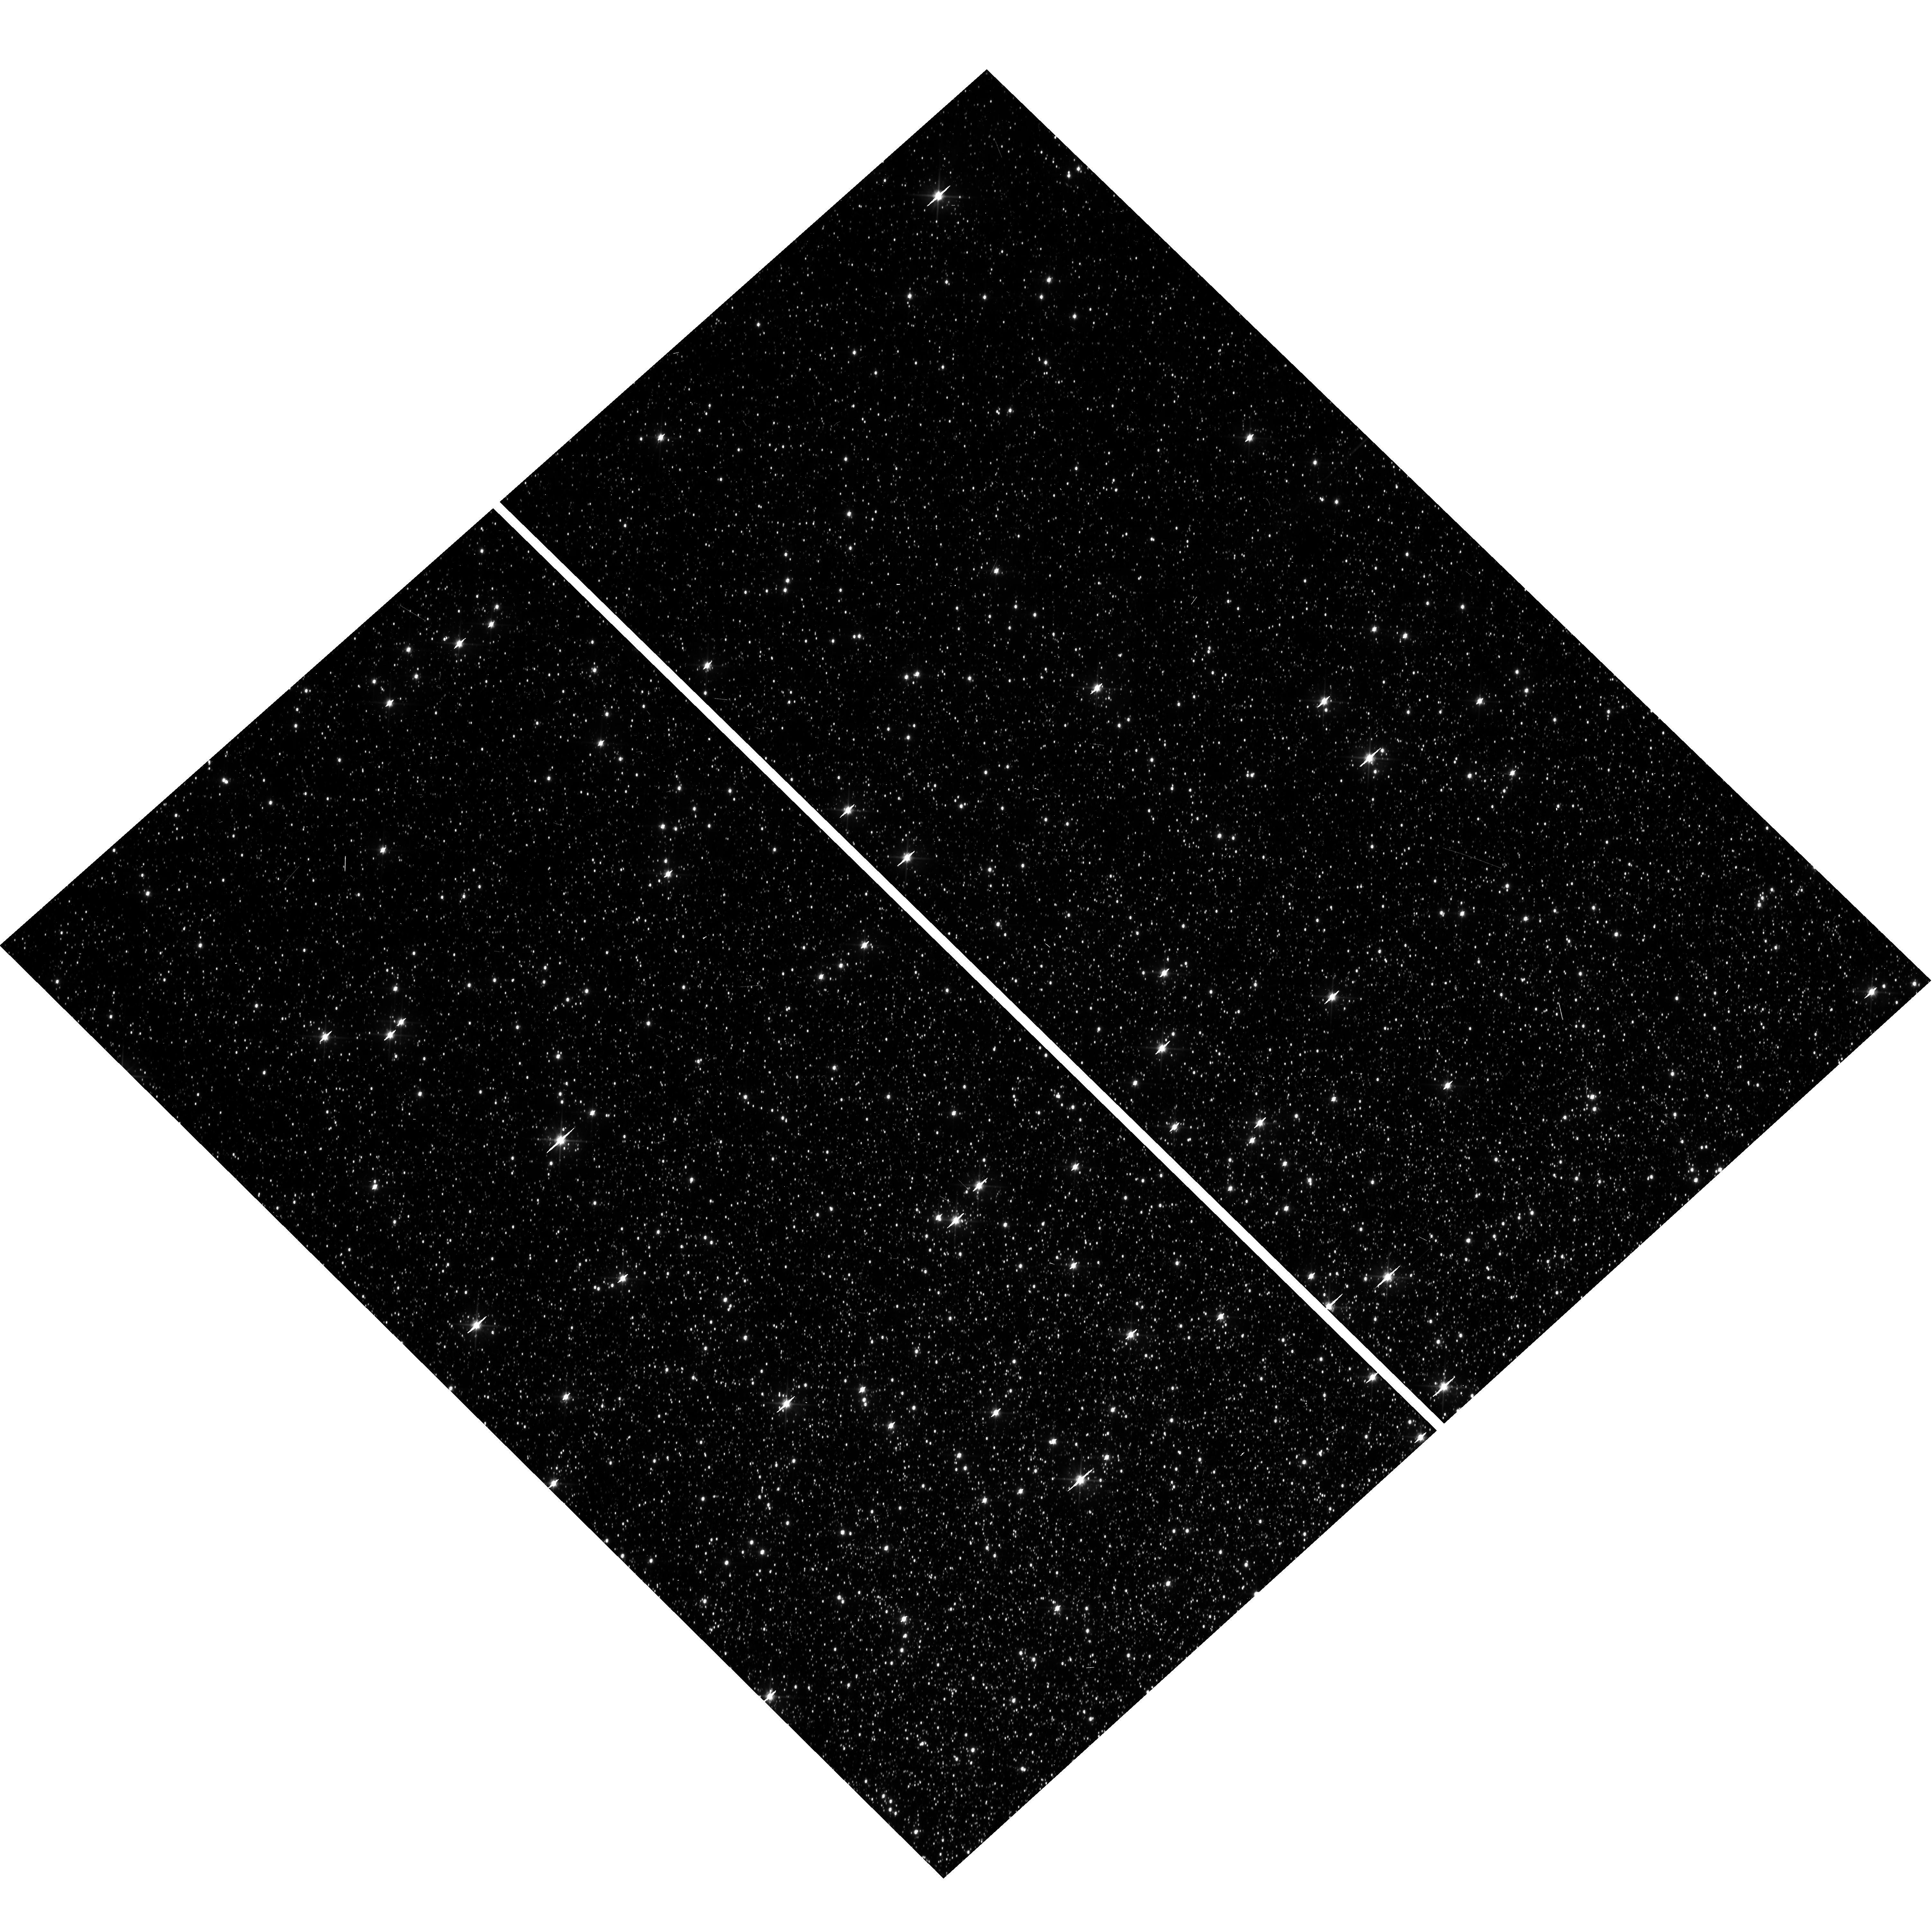
Target: OMEGACEN
Instrument: WFC3/UVIS
Filter: F606W
Exposure: 1 min
Observation ID: hst_15593_13_wfc3_uvis_f606w_idv713

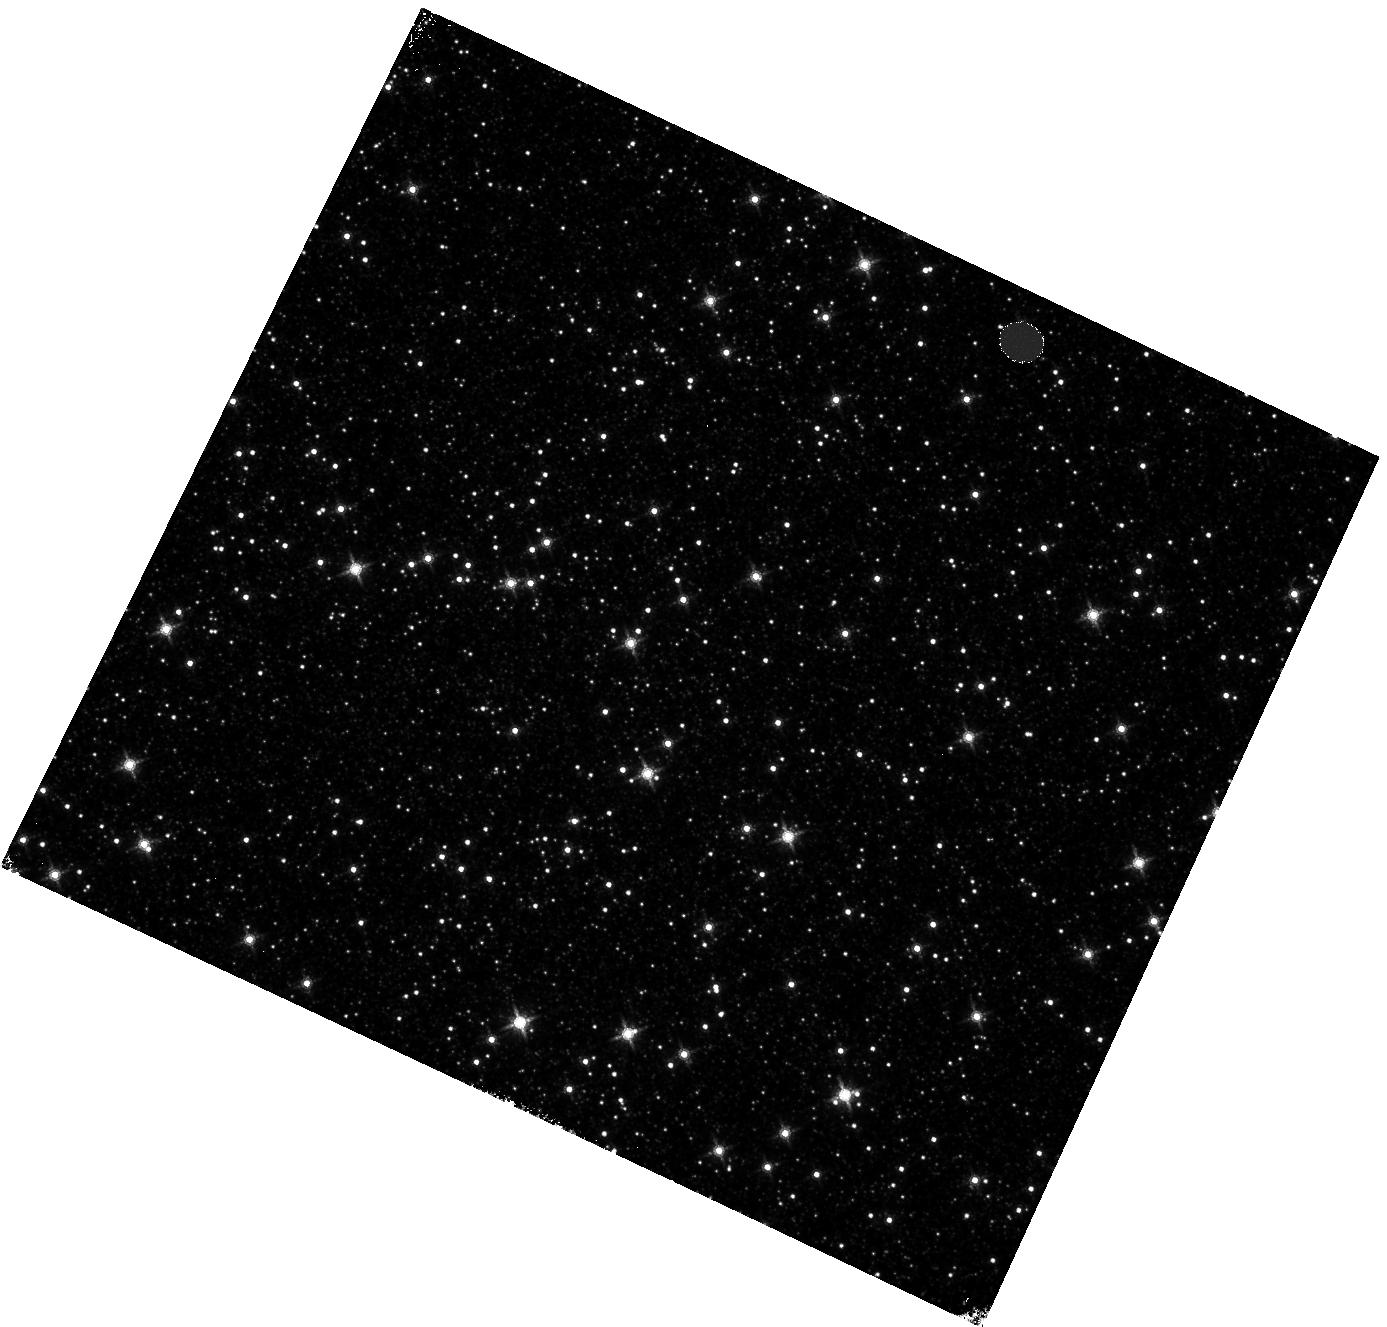
Target: OMEGACEN
Instrument: WFC3/IR
Filter: F160W
Exposure: 4 min
Observation ID: hst_15593_04_wfc3_ir_f160w_idv704

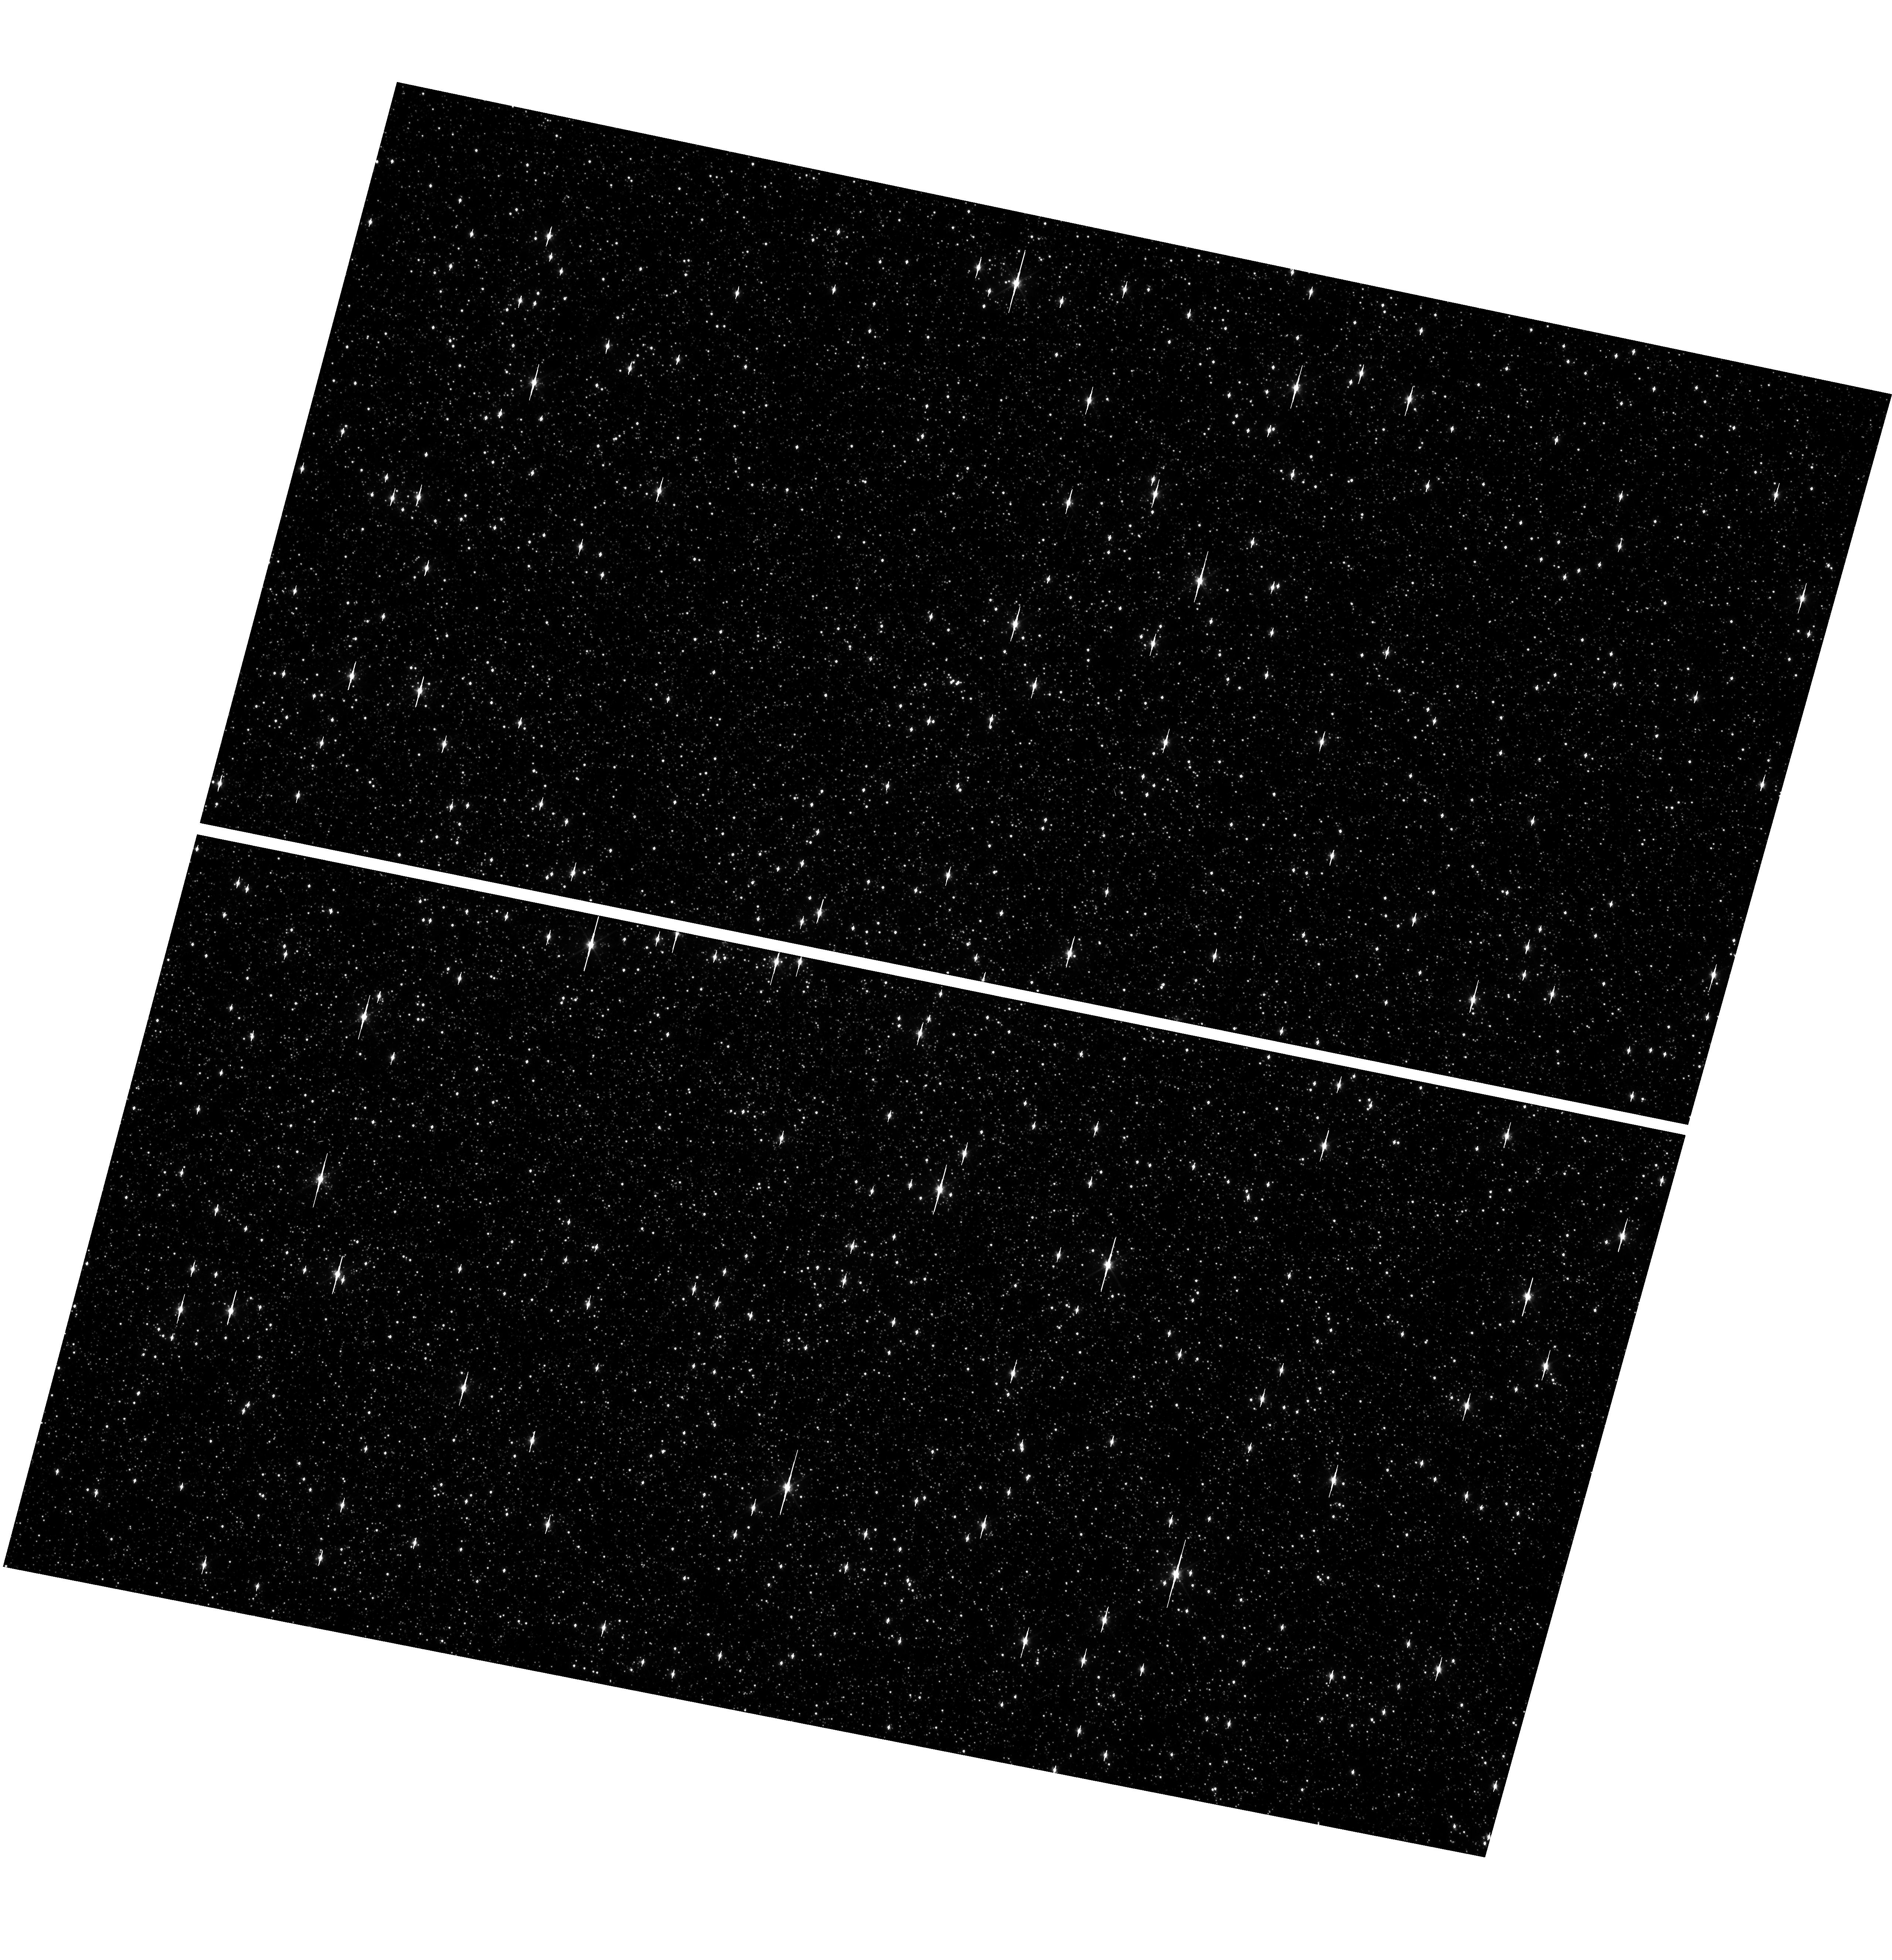
Target: OMEGACEN
Instrument: WFC3/UVIS
Filter: F606W
Exposure: 1 min
Observation ID: hst_15593_07_wfc3_uvis_f606w_idv707

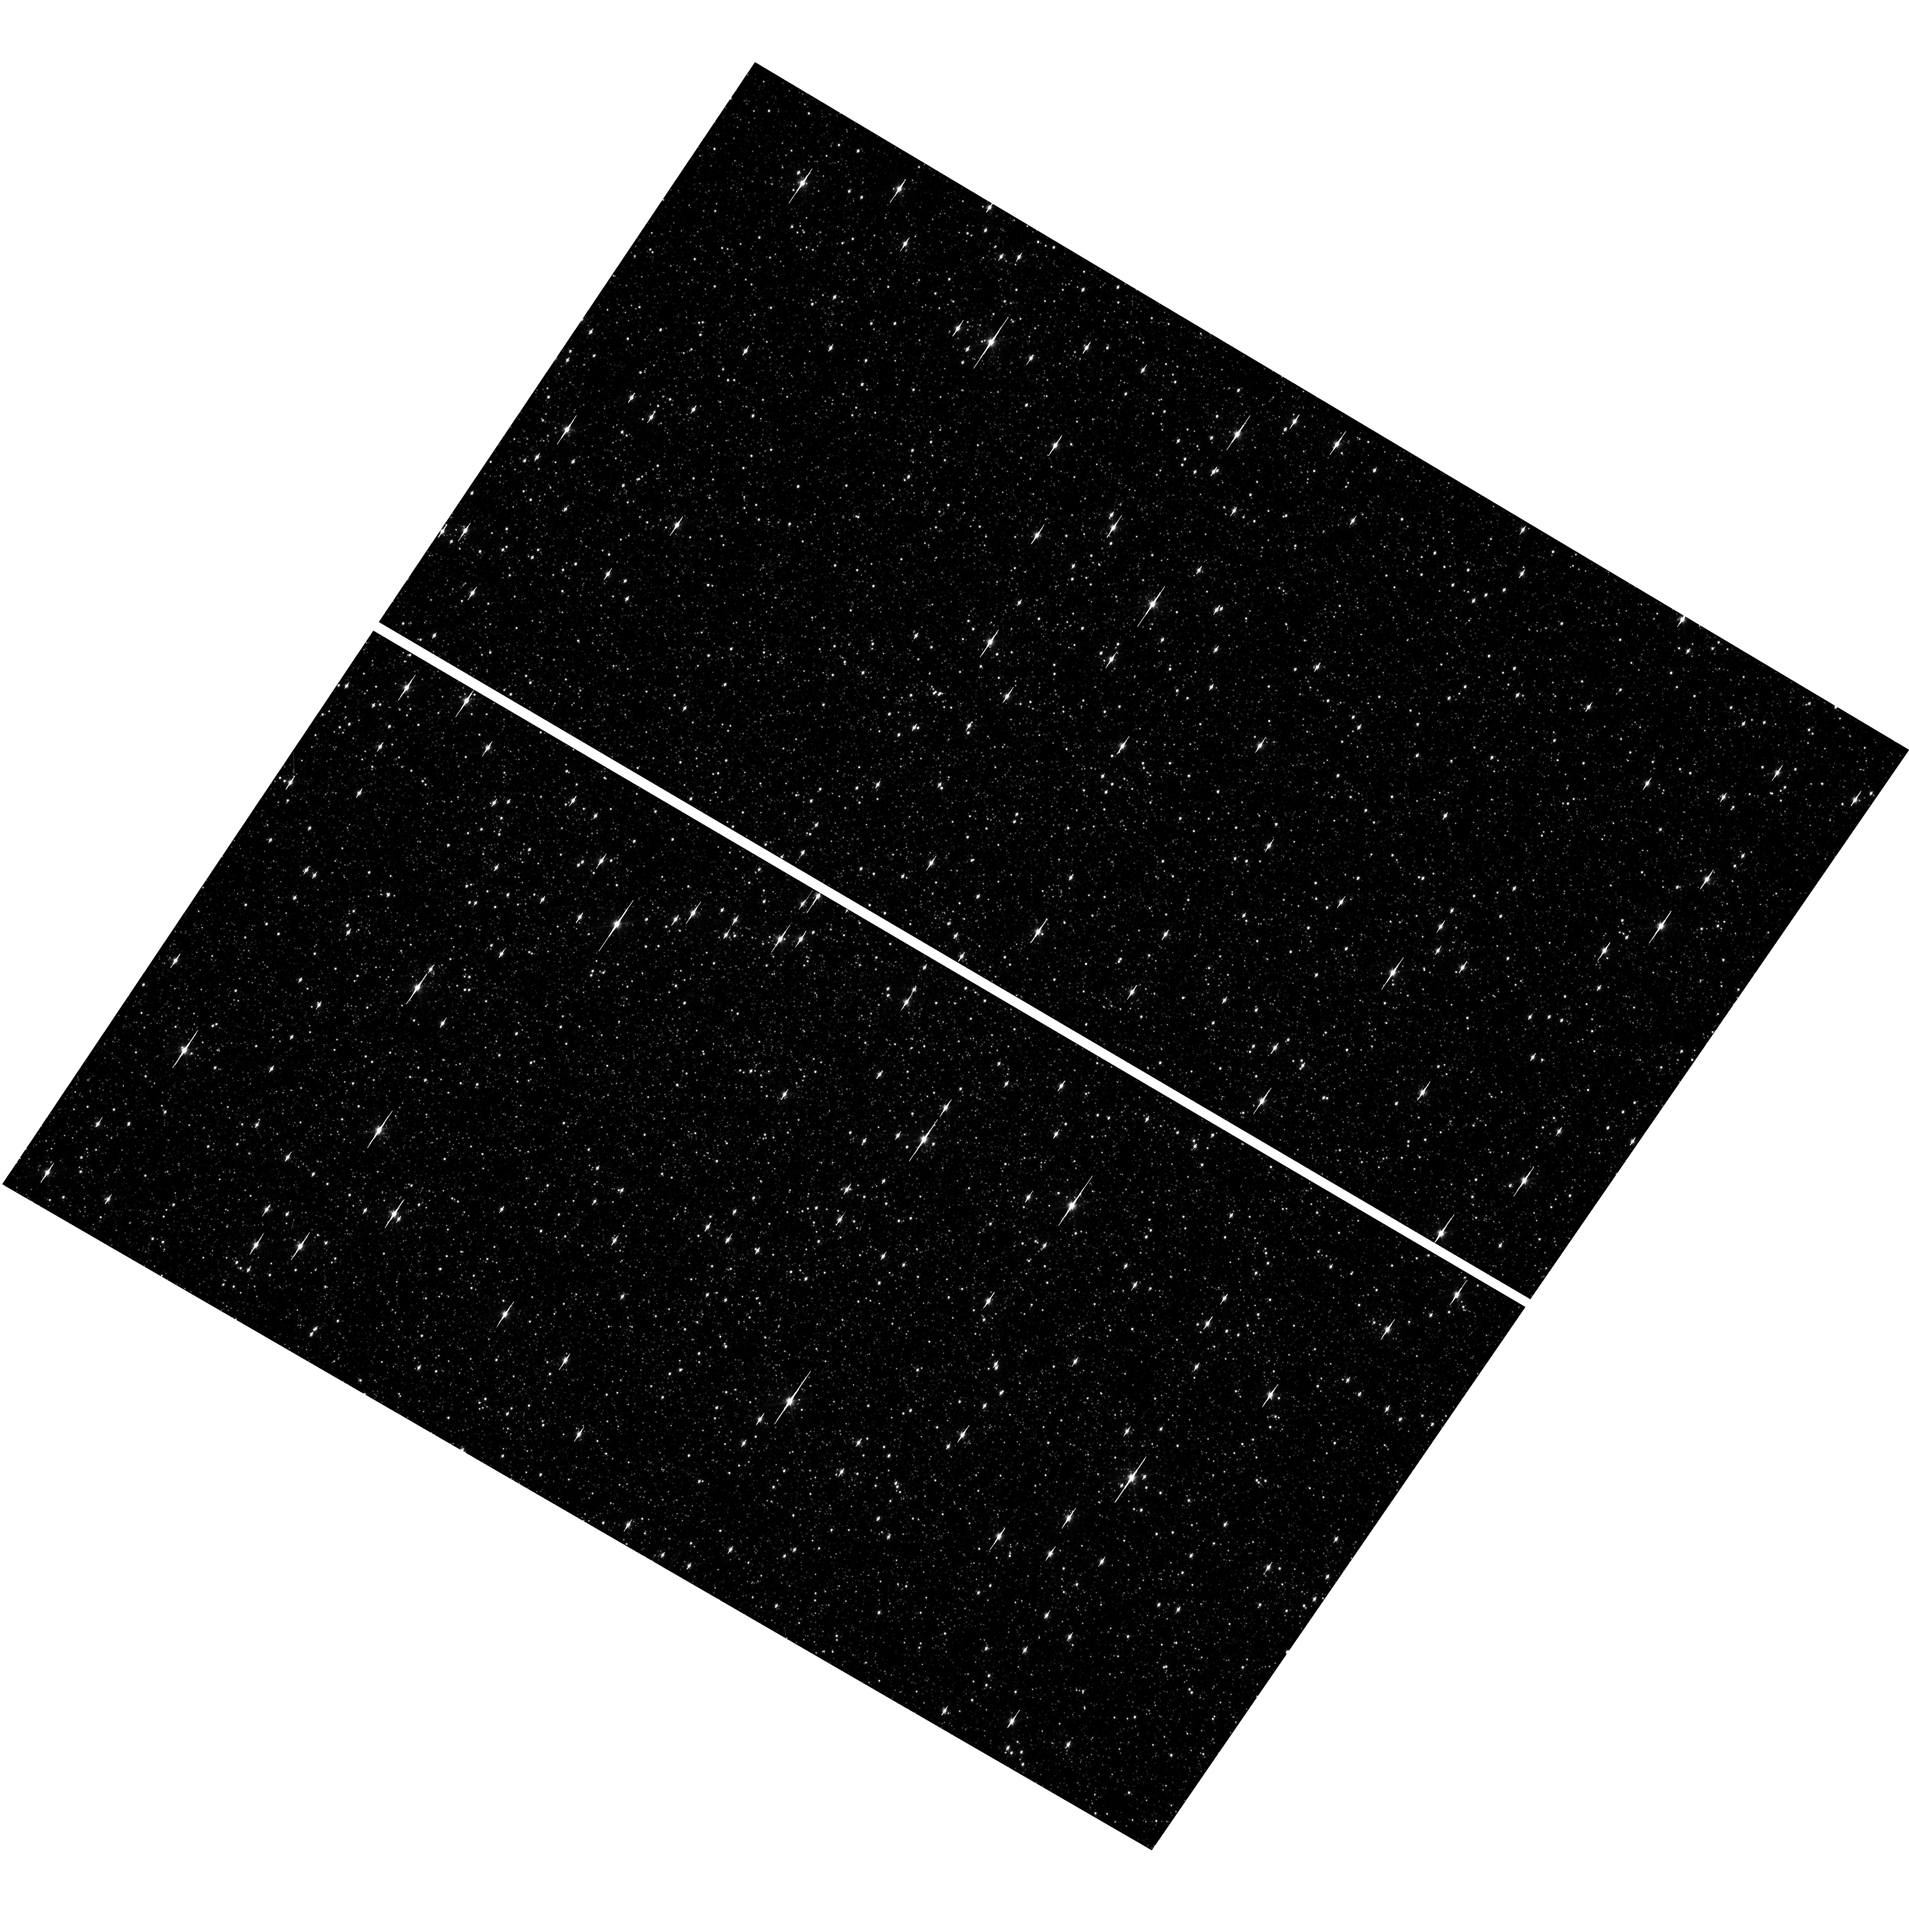
Target: OMEGACEN
Instrument: WFC3/UVIS
Filter: F606W
Exposure: 1 min
Observation ID: hst_15593_01_wfc3_uvis_f606w_idv701

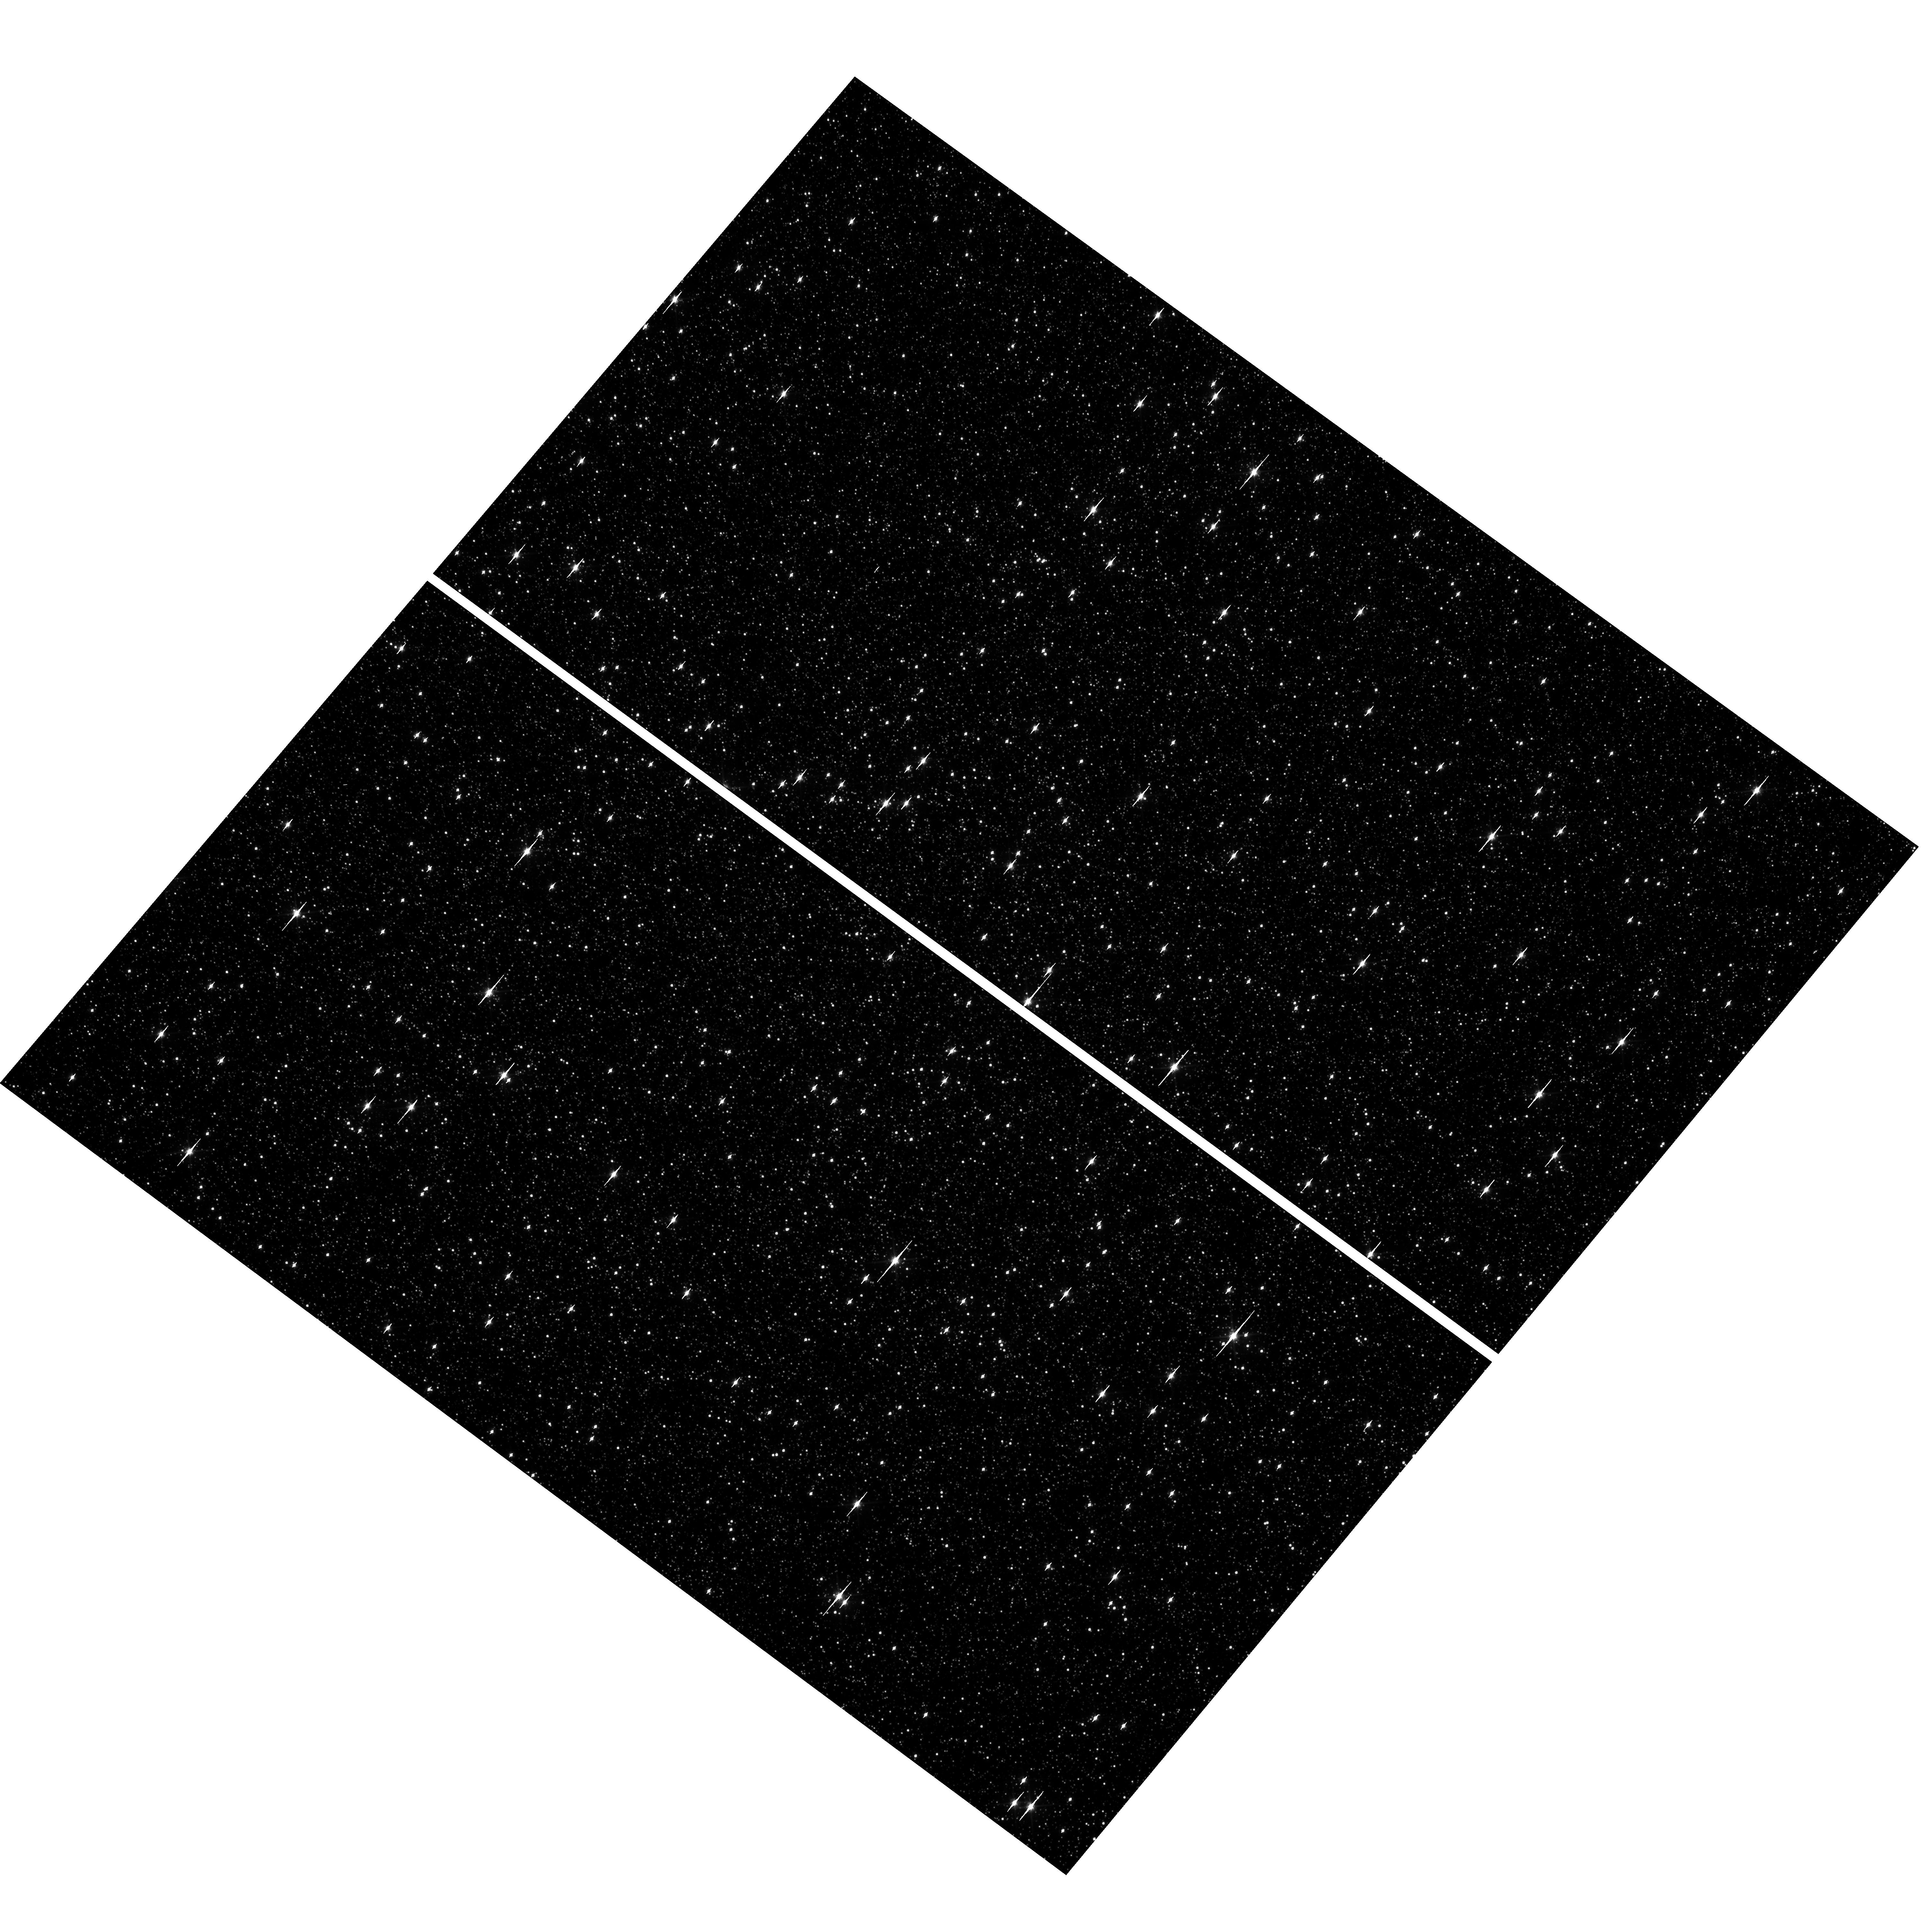
Target: OMEGACEN
Instrument: WFC3/UVIS
Filter: F606W
Exposure: 1 min
Observation ID: hst_15593_15_wfc3_uvis_f606w_idv715

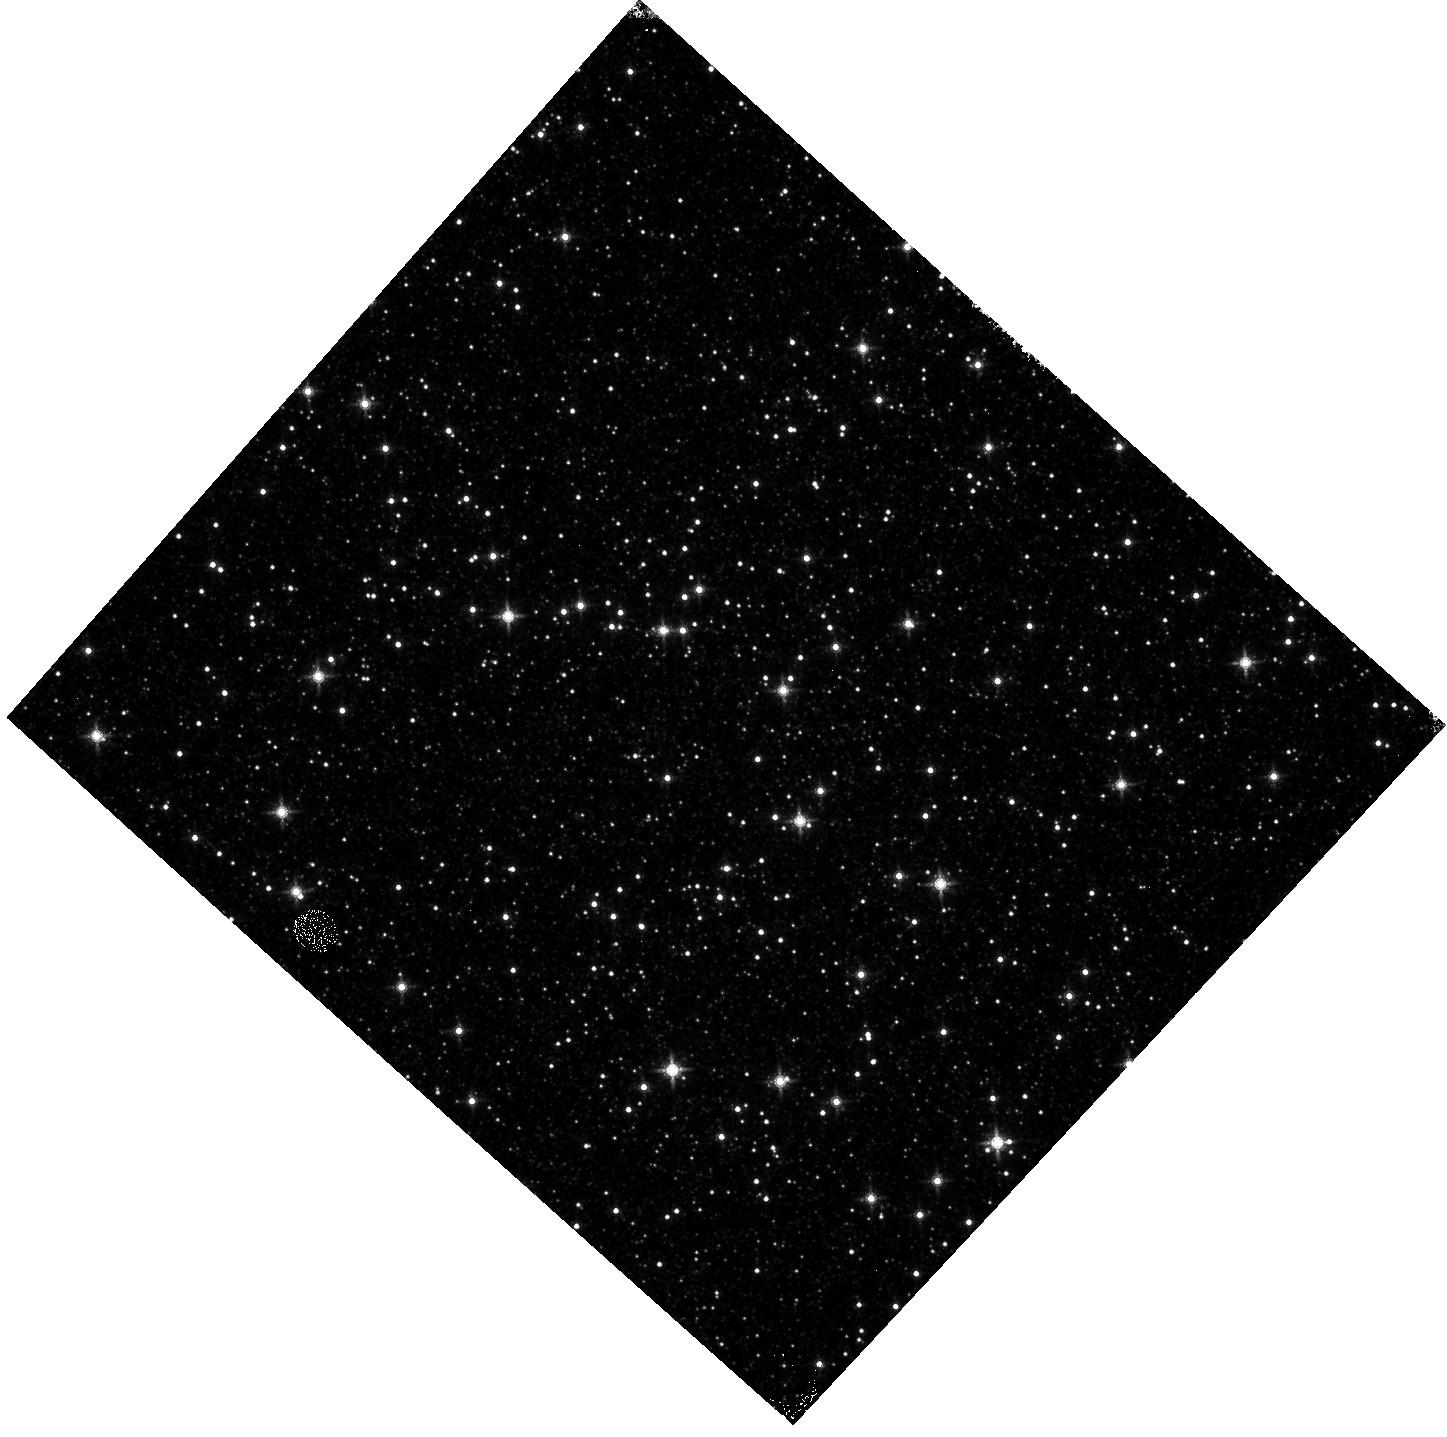
Target: OMEGACEN
Instrument: WFC3/IR
Filter: F160W
Exposure: 4 min
Observation ID: hst_15593_17_wfc3_ir_f160w_idv717

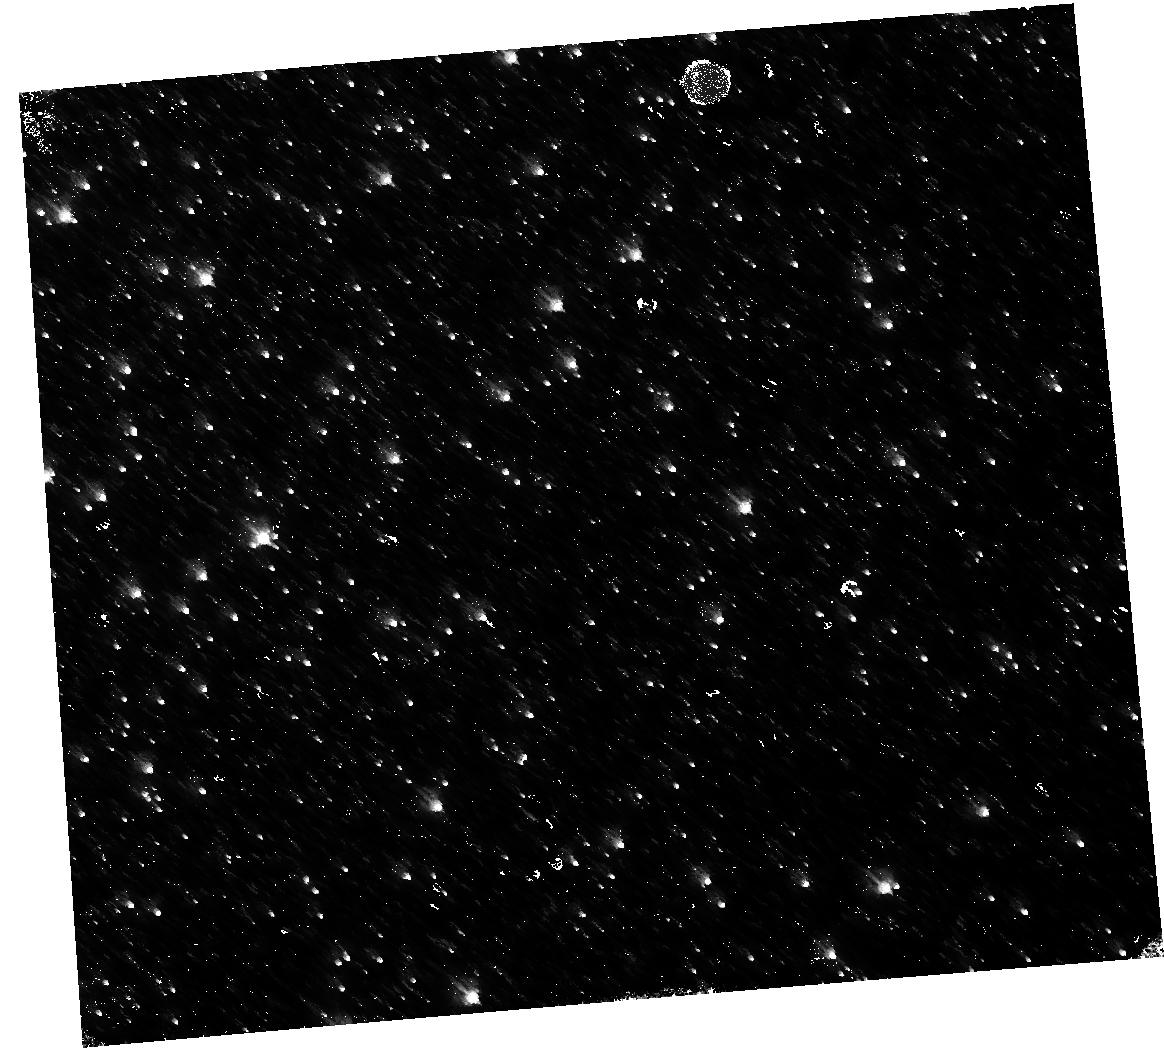
Target: OMEGACEN
Instrument: WFC3/IR
Filter: F160W
Exposure: 4 min
Observation ID: hst_15593_11_wfc3_ir_f160w_idv711

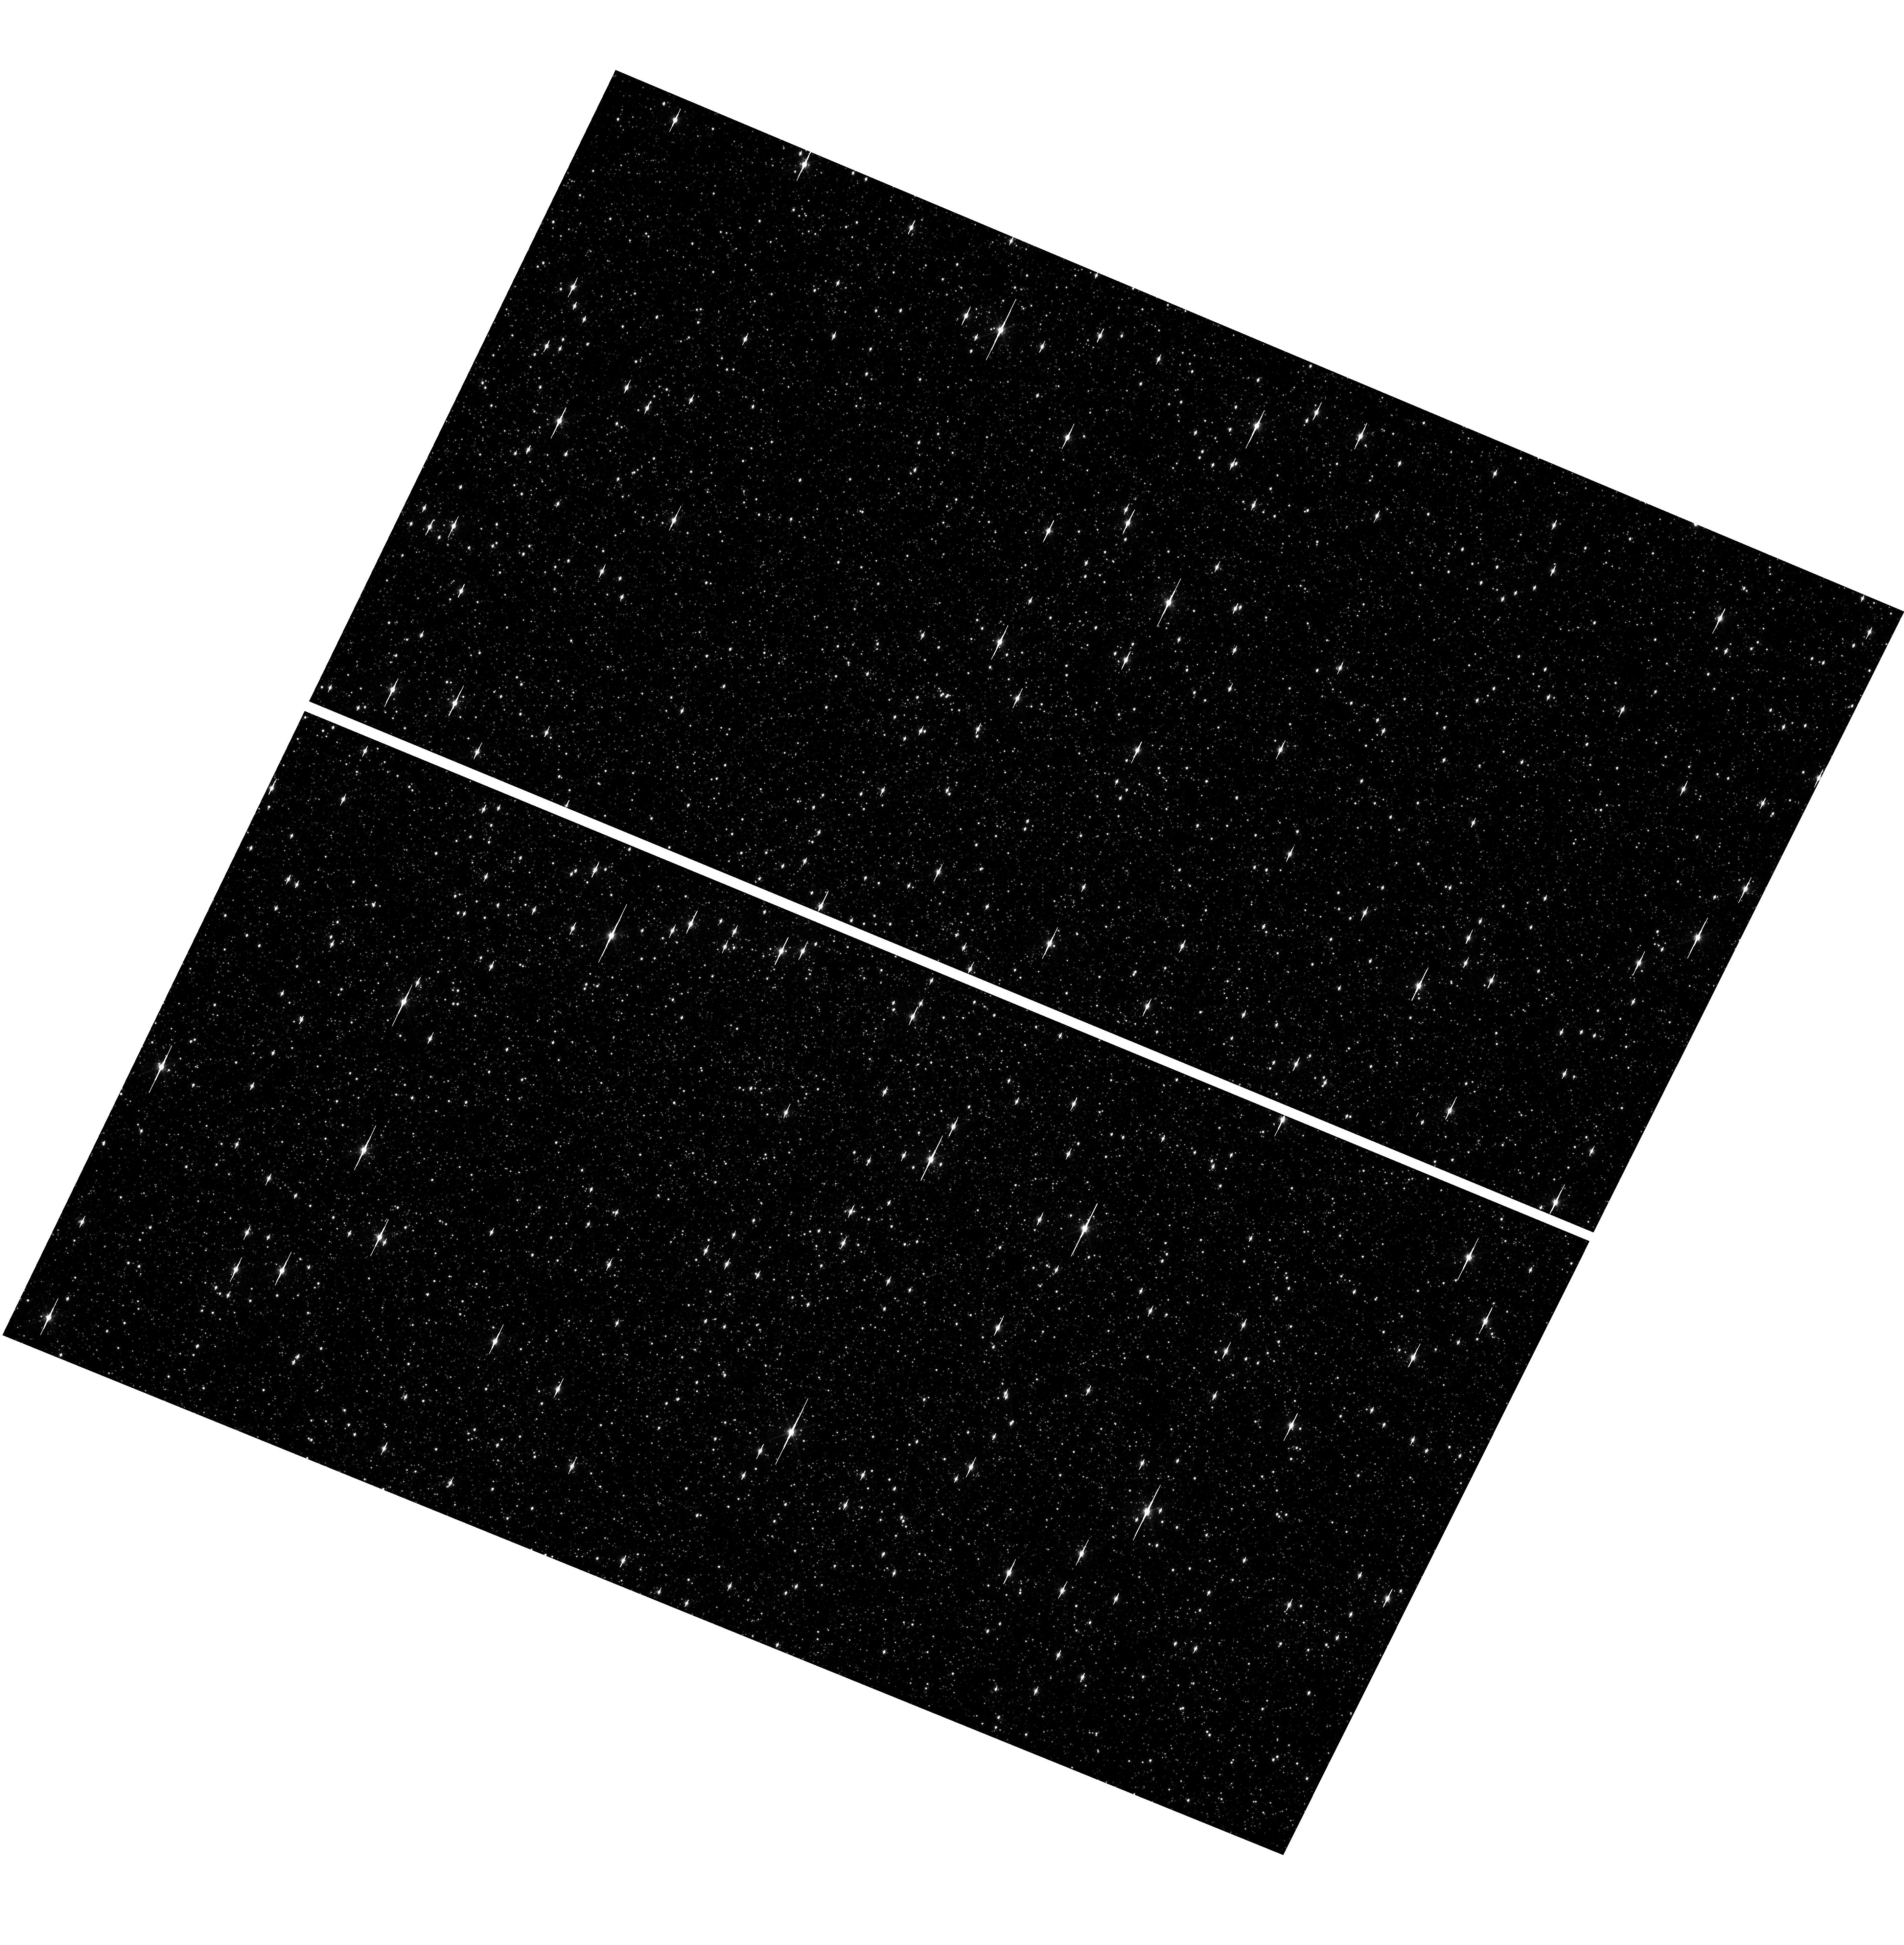
Target: OMEGACEN
Instrument: WFC3/UVIS
Filter: F606W
Exposure: 1 min
Observation ID: hst_15593_03_wfc3_uvis_f606w_idv703

WFC3 Astrometric Scale Monitoring (PI: Kozhurina-Platais, Vera)

The standard astrometric catalog in the field of globular cluster Omega Cen has been used to examine the geometric distortion of WFC3 UVIS and IR as function of wavelength in multicycle calibration programs over last 9 years of WFC3 on HST board. All observations from these programs have been reduced and provided the multi-wavelength geometric distortion in UVIS and IR detector. The derived geometric distortion coefficients implemented in IDCTAB format are used in HST pipe-line to correct for ~7% distortion in WFC3/UVIS and IR images down to 1%. Additional to multi-wavelength WFC3 geometric distortion, all observations of Omega Cen taken through F606W and F160W UVIS and IR filters respectively during the last 9 years (all together 20 epochs) were used to look for time dependency of UVIS and IR geometric distortion and the effect of the scale change due to the thermal breathing. The results of the stability WFC3 geometric distortion published in WFC3-ISR-02-15 (Kozhurina-Platais & Anderson) have show that the UVIS geometric distortion is stable over 9 years on-orbit within 0.05 pixels or 2 mas in UVUS. The results of WFC3/IR published in WFC3-ISR-09-18 ( M. McKay et al) have show that the IR geometric distorion is stable over 9 years on orbits within 0.1 pixel or 2 mas. The purpose of this calibration proposal is to continue the monitor of the WFC3 geometric distortion stability of over time. The observations of Omega Cen through UVIS F606W filter and F160W IR filter will be used to derive the skew and scale terms of the geometric distortion and look for any secular changes.